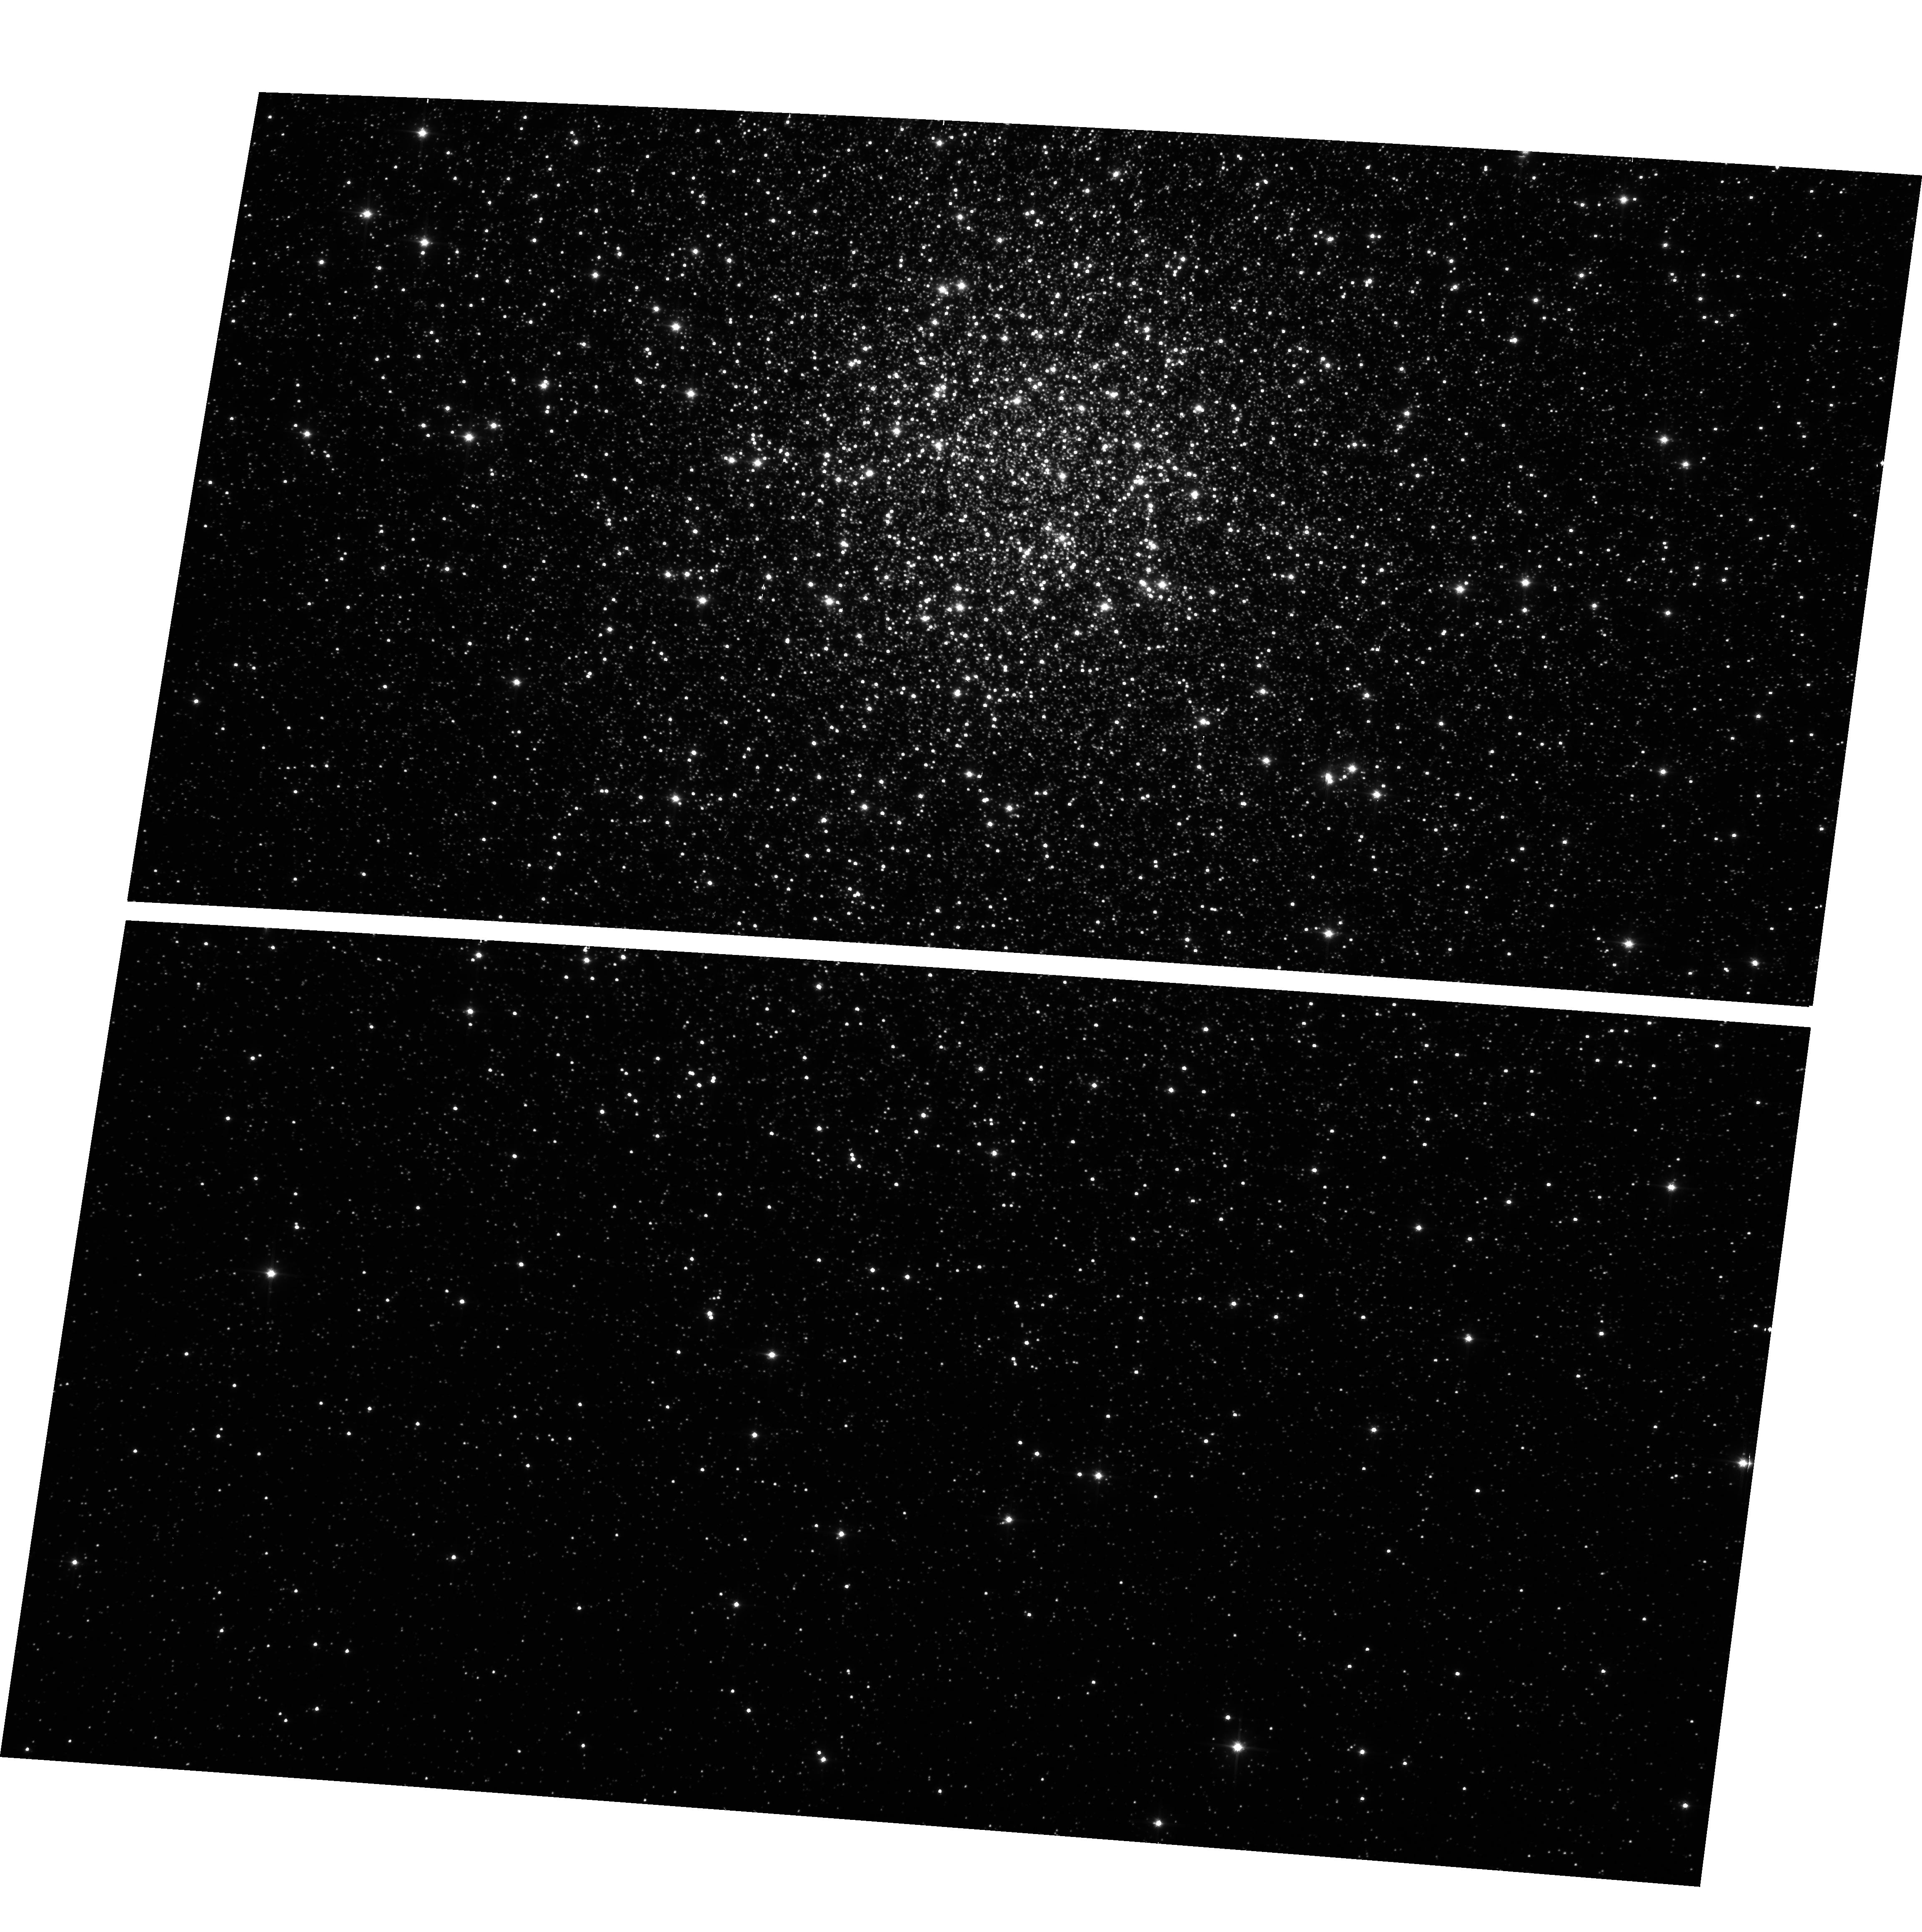
Target: NGC104. Instrument: ACS/WFC. Filter: clear. Exposure: 4 min. Observation ID: hst_9662_a1_acs_wfc_clear_j8isa1

HRC+WFC Shutter Stability Test (PI: Gilliland, Ronald L)

Some calibration observations and a small subset of GO/GTO science programs utilize exposure times down to the shortest allowed (0.1s HRC, 0.5s WFC). Shutter management varies for the shortest exposures, e.g. at 0.5s for WFC it is a continuous motion, 0.6s is not allowed, and 0.7s begins the standard mode of operation. Similar differences exist for the shortest HRC options. Ground-based testing did not establish adequate knowledge of relative exposure times, nor determine accurately the stability (repeatability) of exposure times. This program will dedicate two orbits (one each HRC and WFC) to obtaining repeated exposures at a range of short (0.1s to 5.0s HRC), (0.5s to 25s WFC) exposure times, with several repeats in a few cases in order to establish relative exposure times and stability.